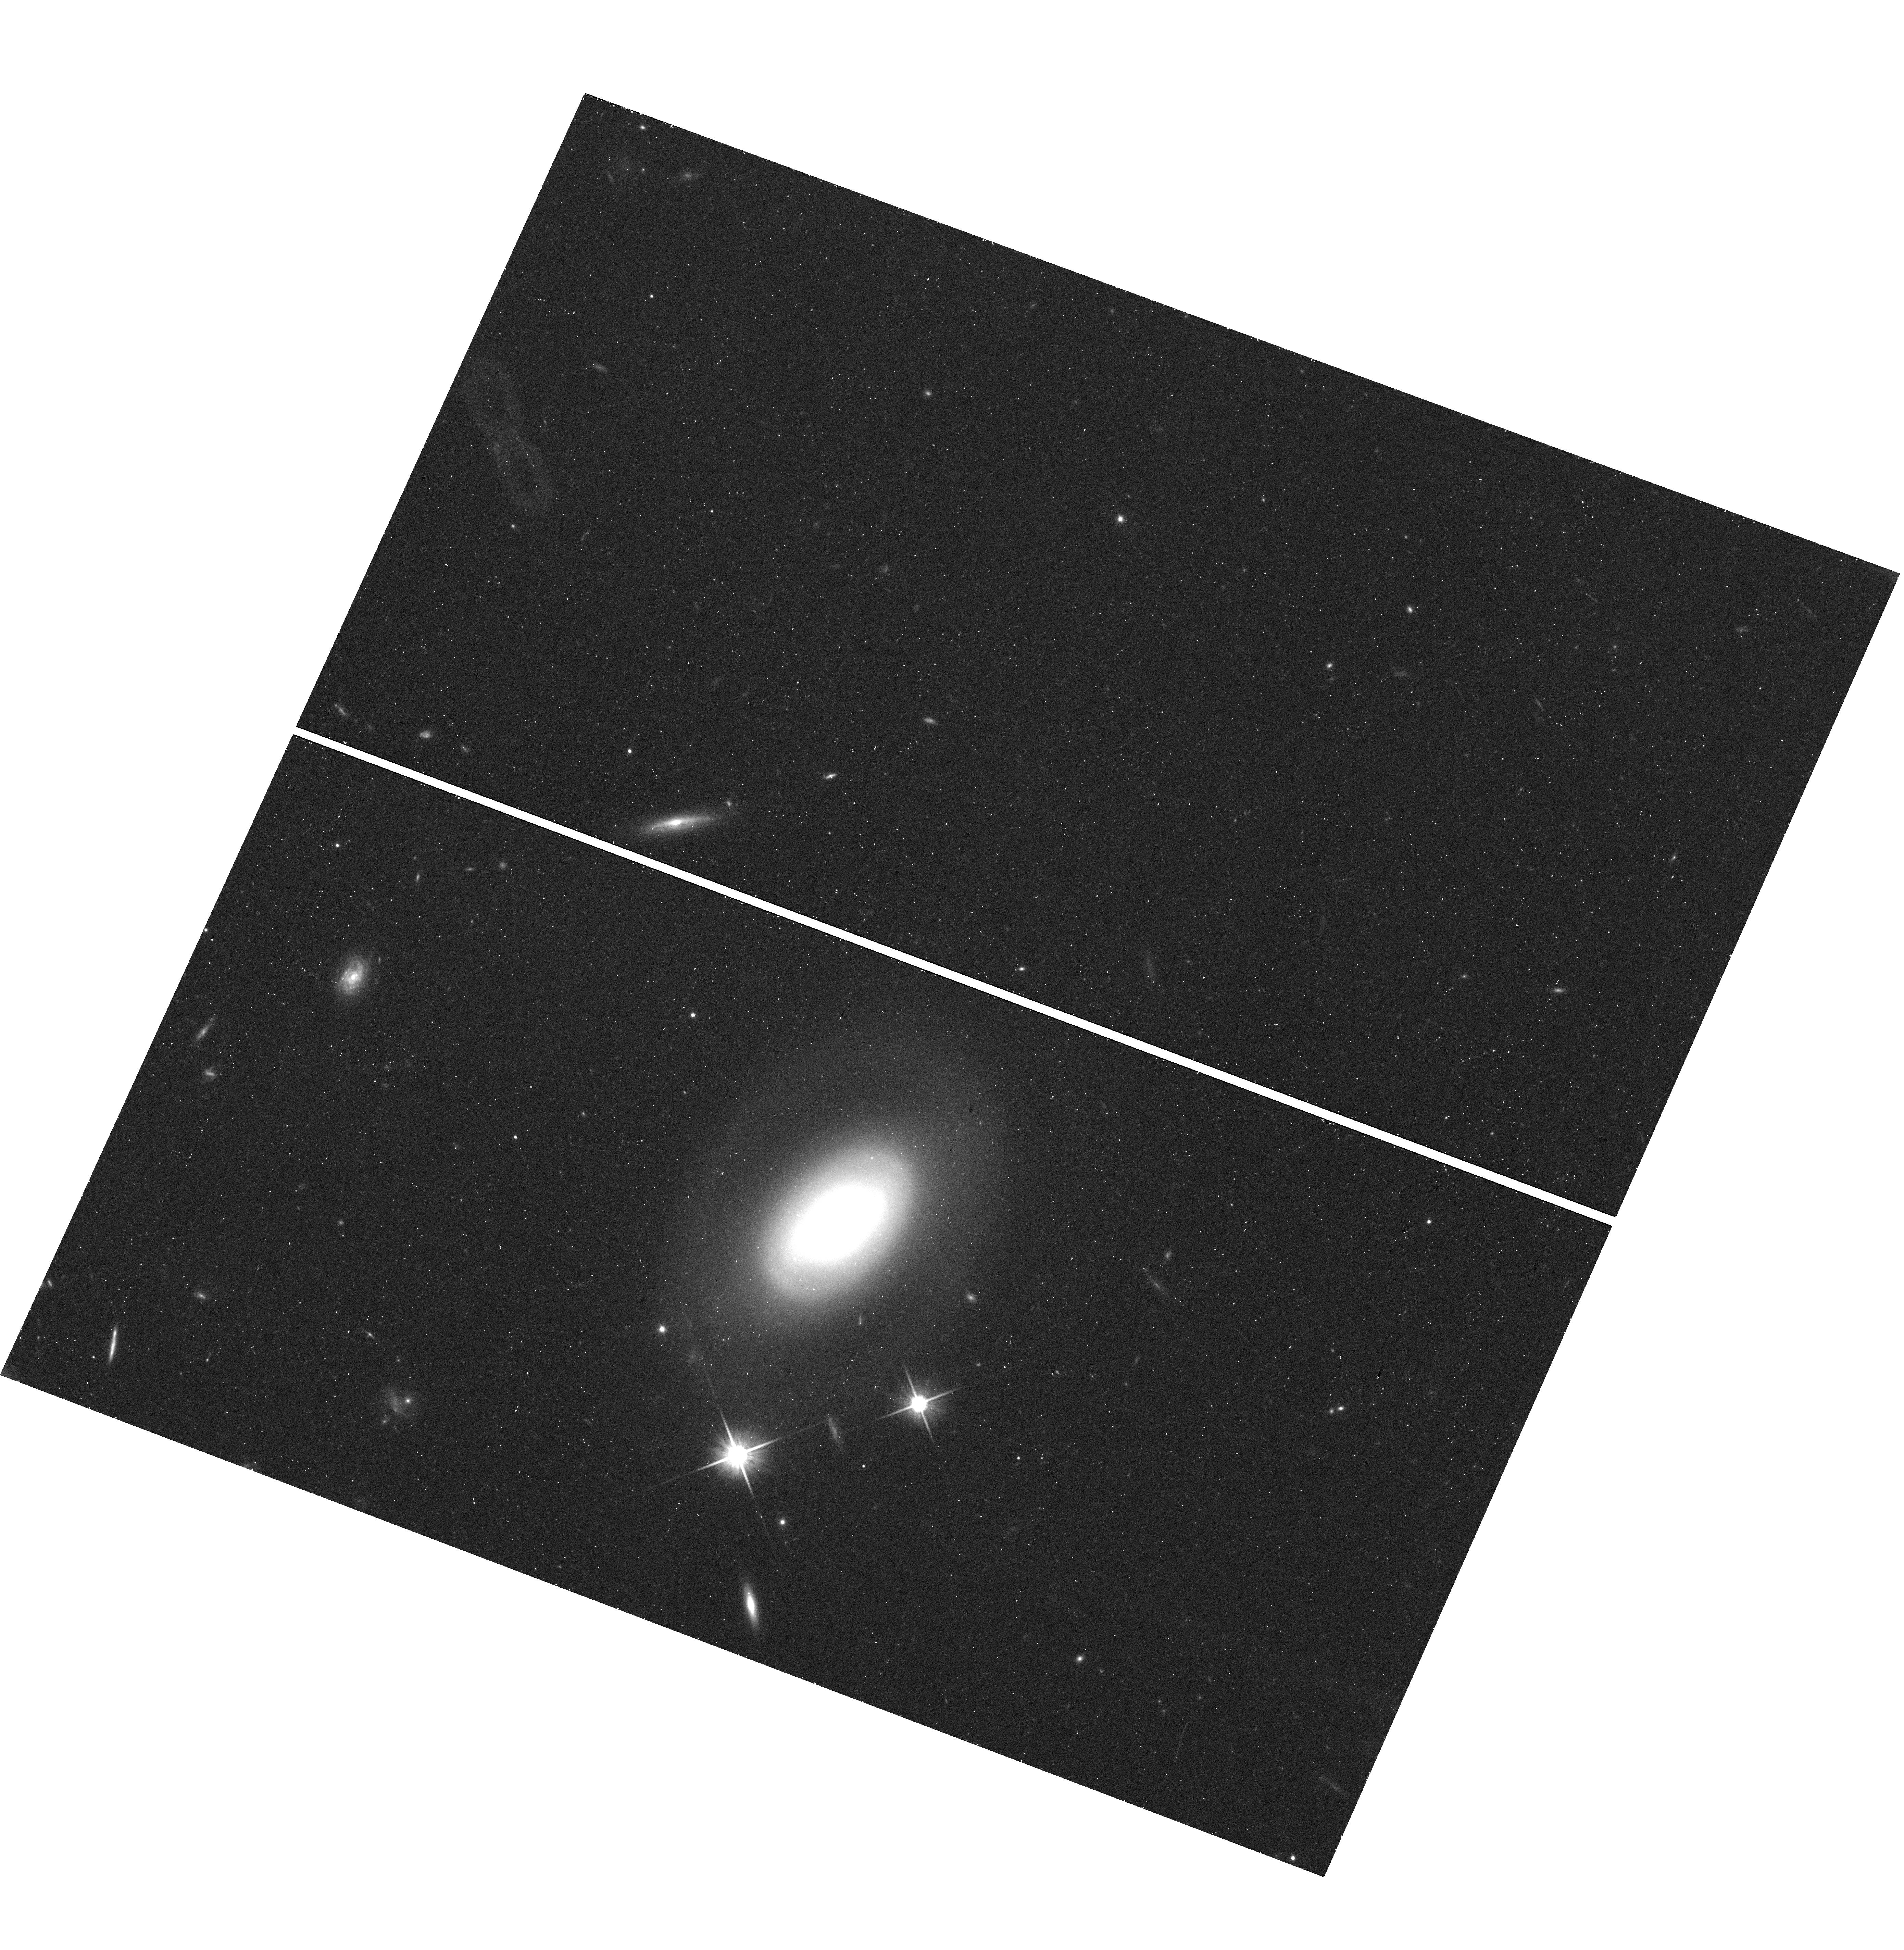
Target: SDSS-J113259.94+064258.4
Instrument: WFC3/UVIS
Filter: F600LP
Exposure: 17 min
Observation ID: hst_15170_33_wfc3_uvis_f600lp_idl833

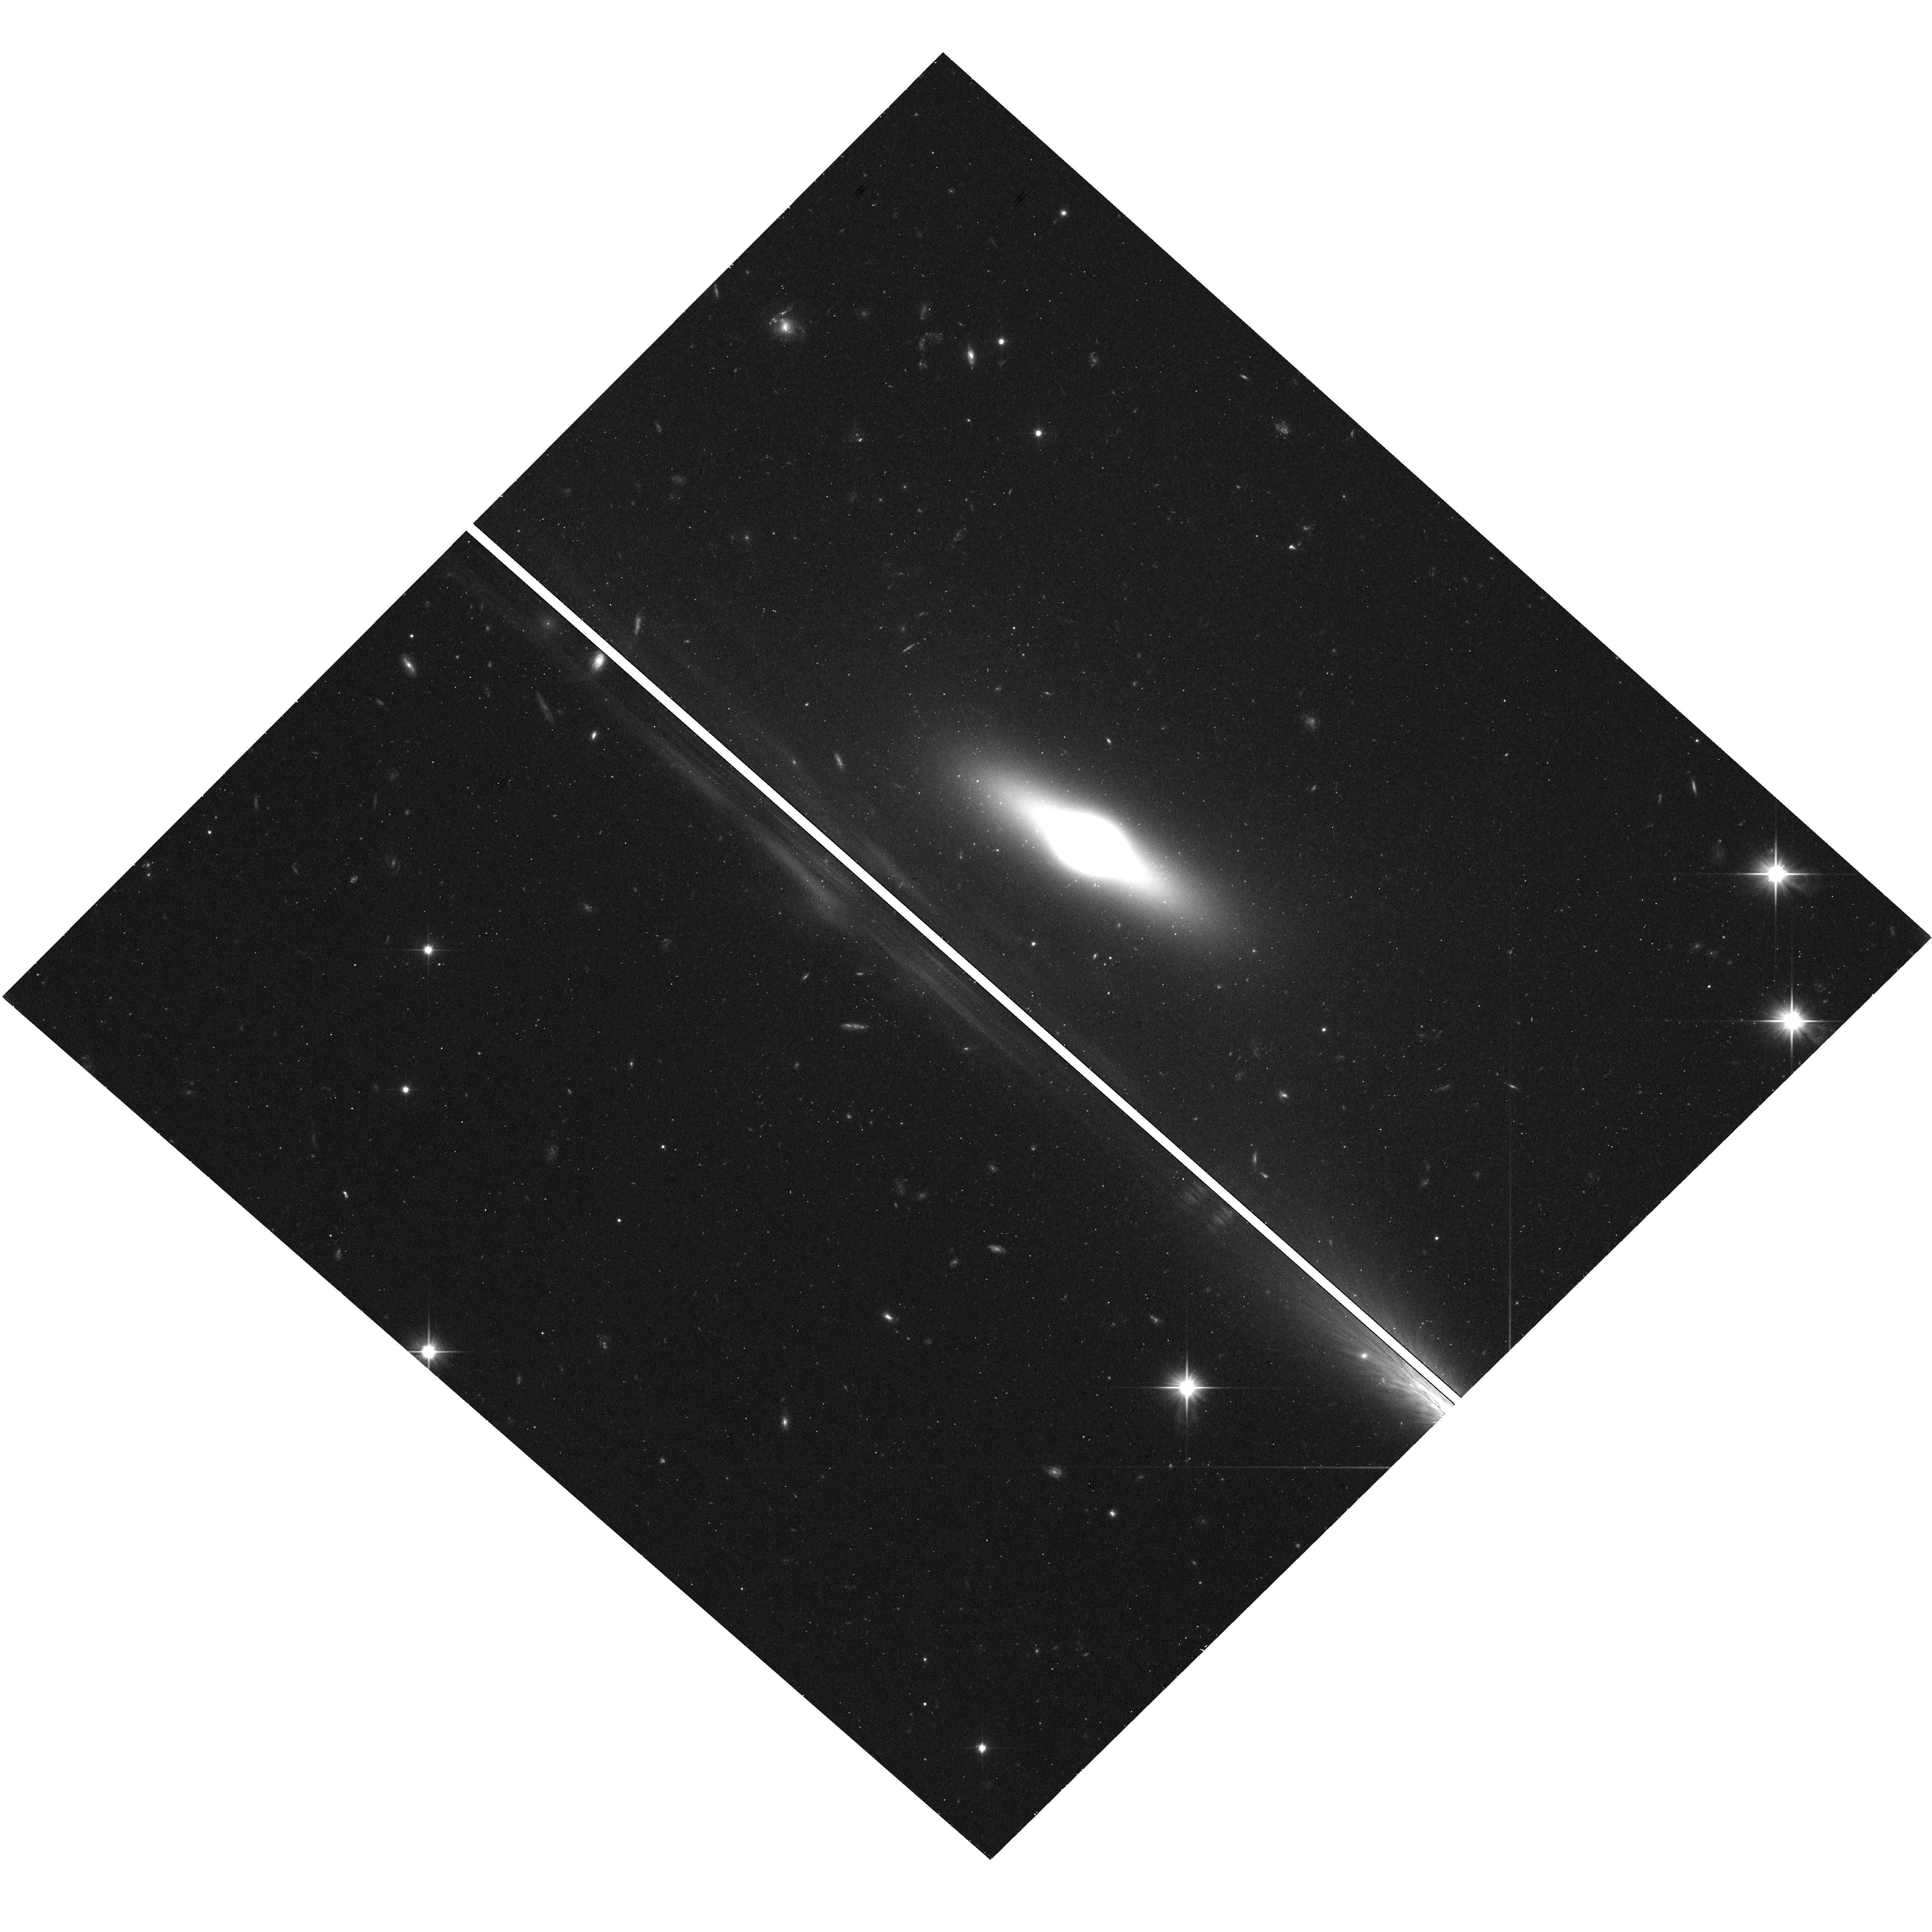
Target: SDSS-J132107.48+095817.8
Instrument: WFC3/UVIS
Filter: F350LP
Exposure: 17 min
Observation ID: hst_15170_60_wfc3_uvis_f350lp_idl860

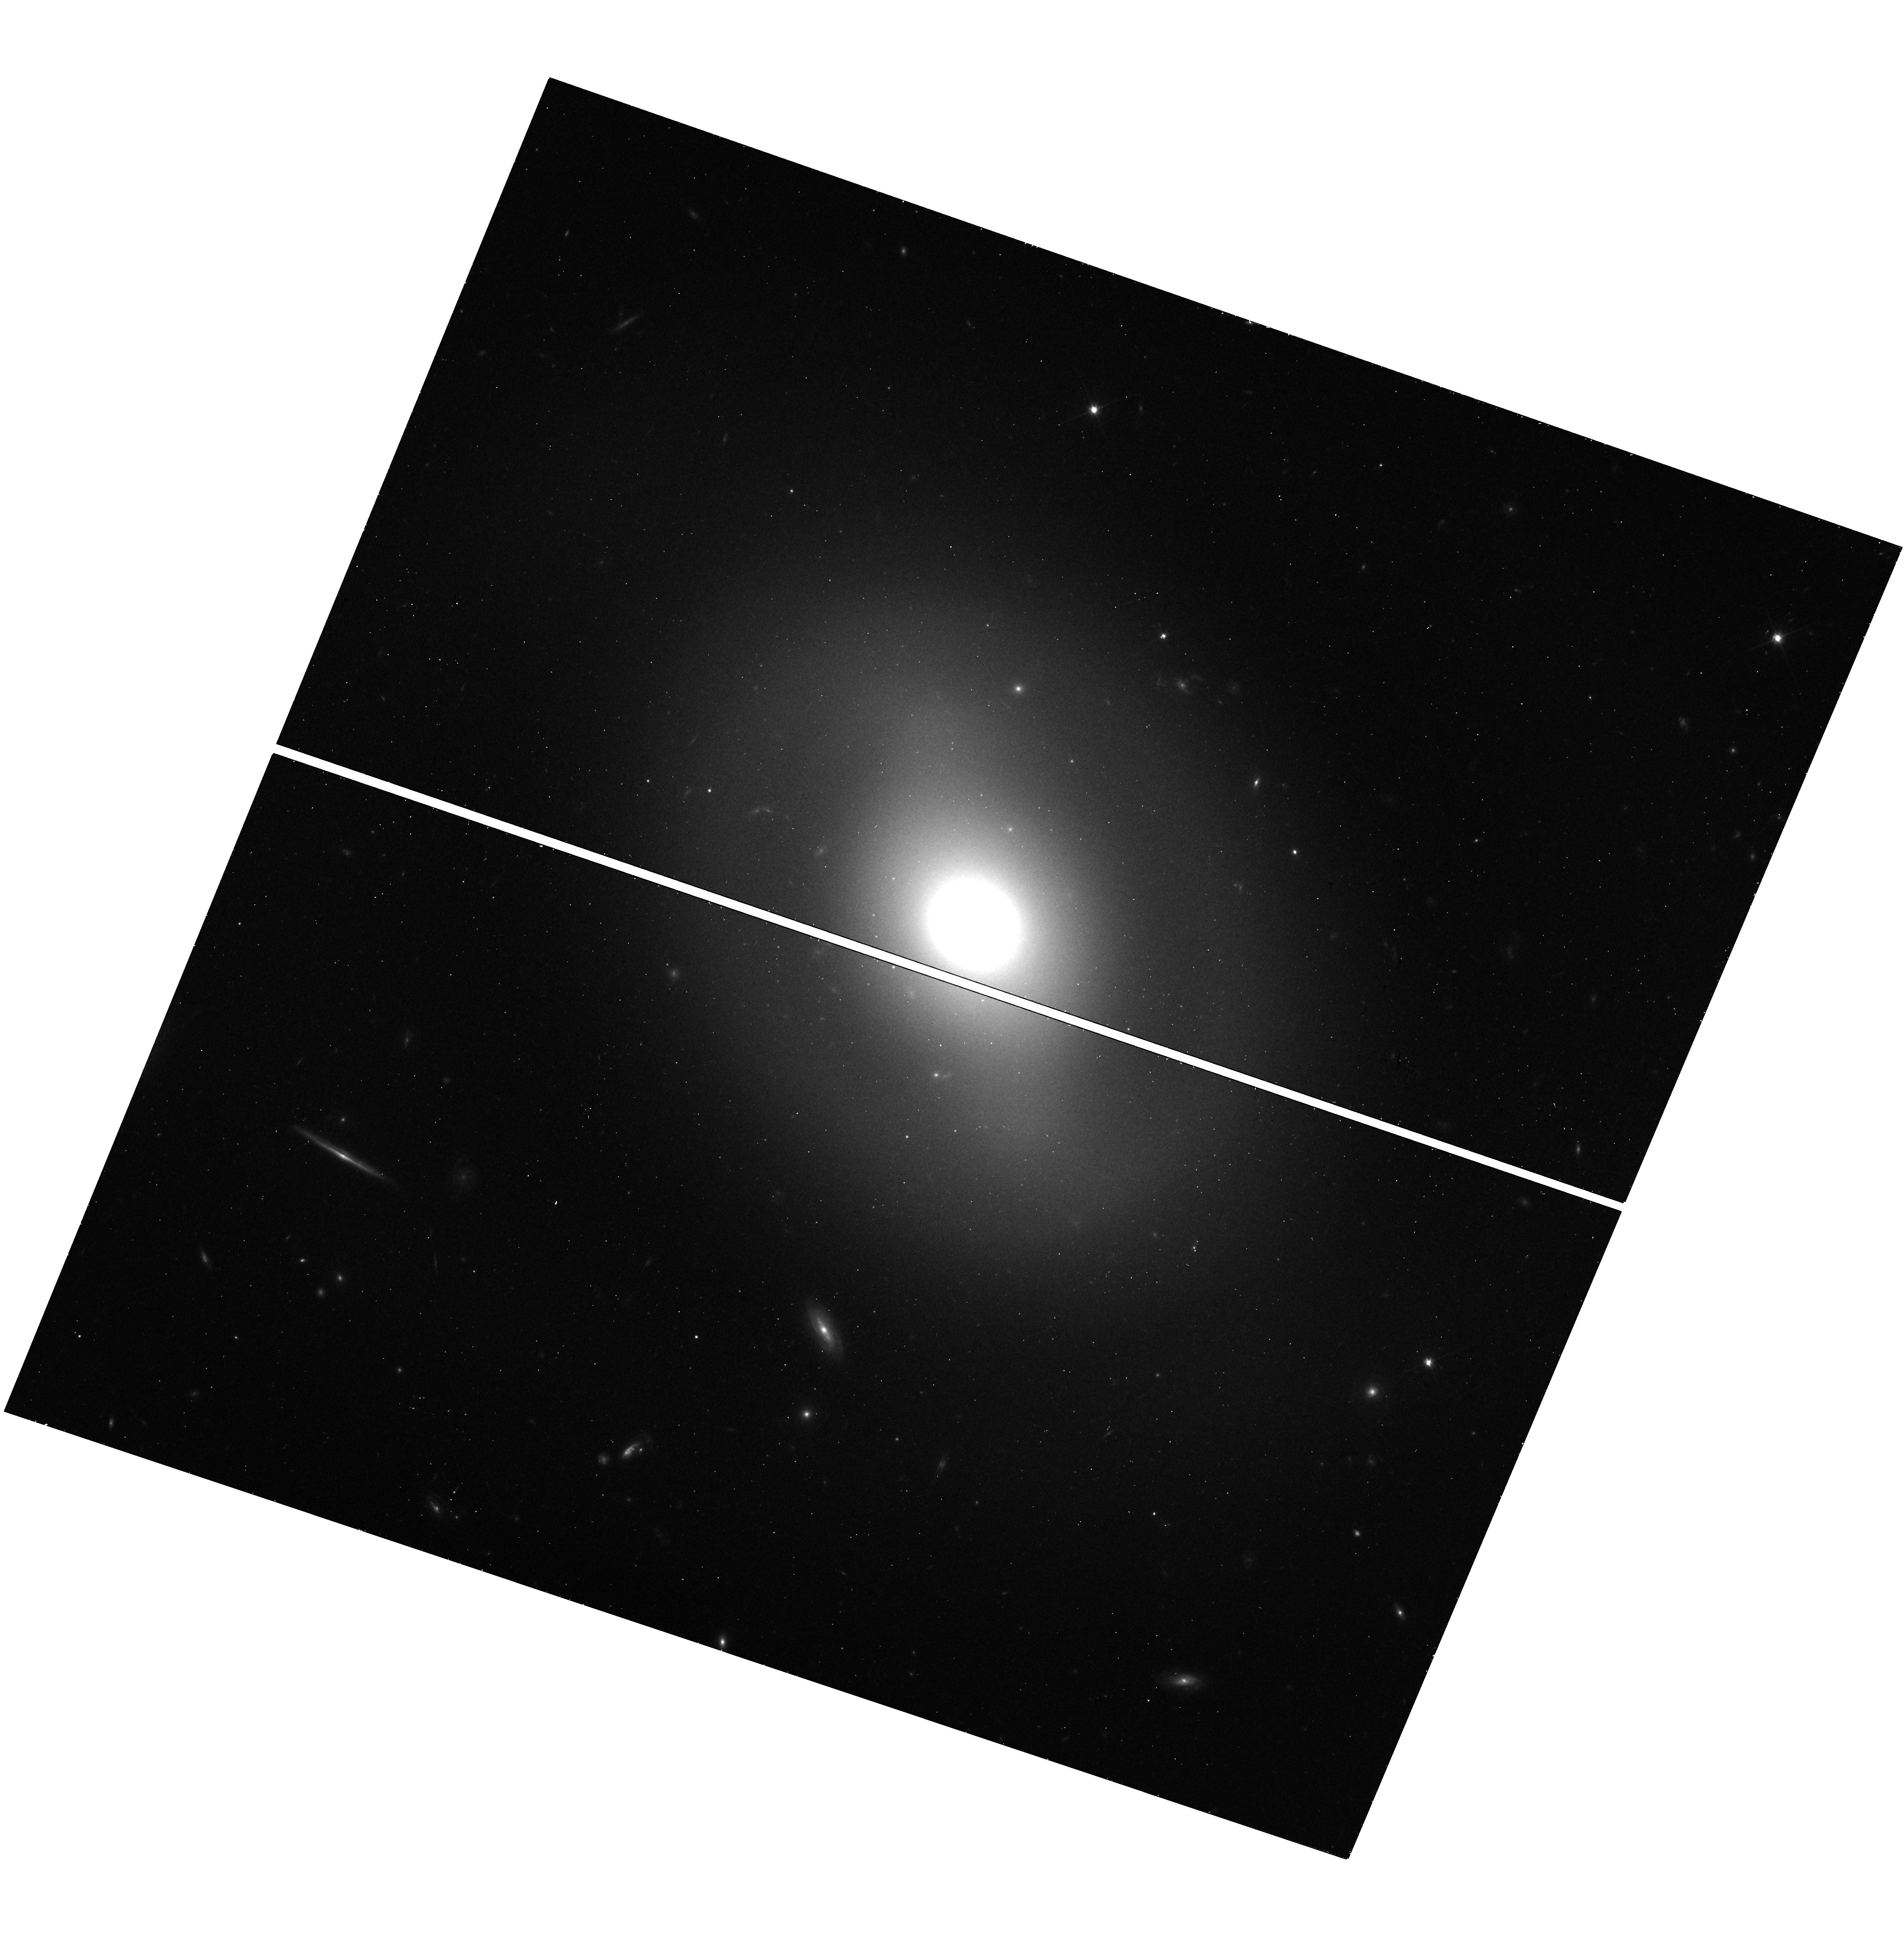
Target: SDSS-J121559.85+661351.0
Instrument: WFC3/UVIS
Filter: F600LP
Exposure: 17 min
Observation ID: hst_15170_02_wfc3_uvis_f600lp_idl802

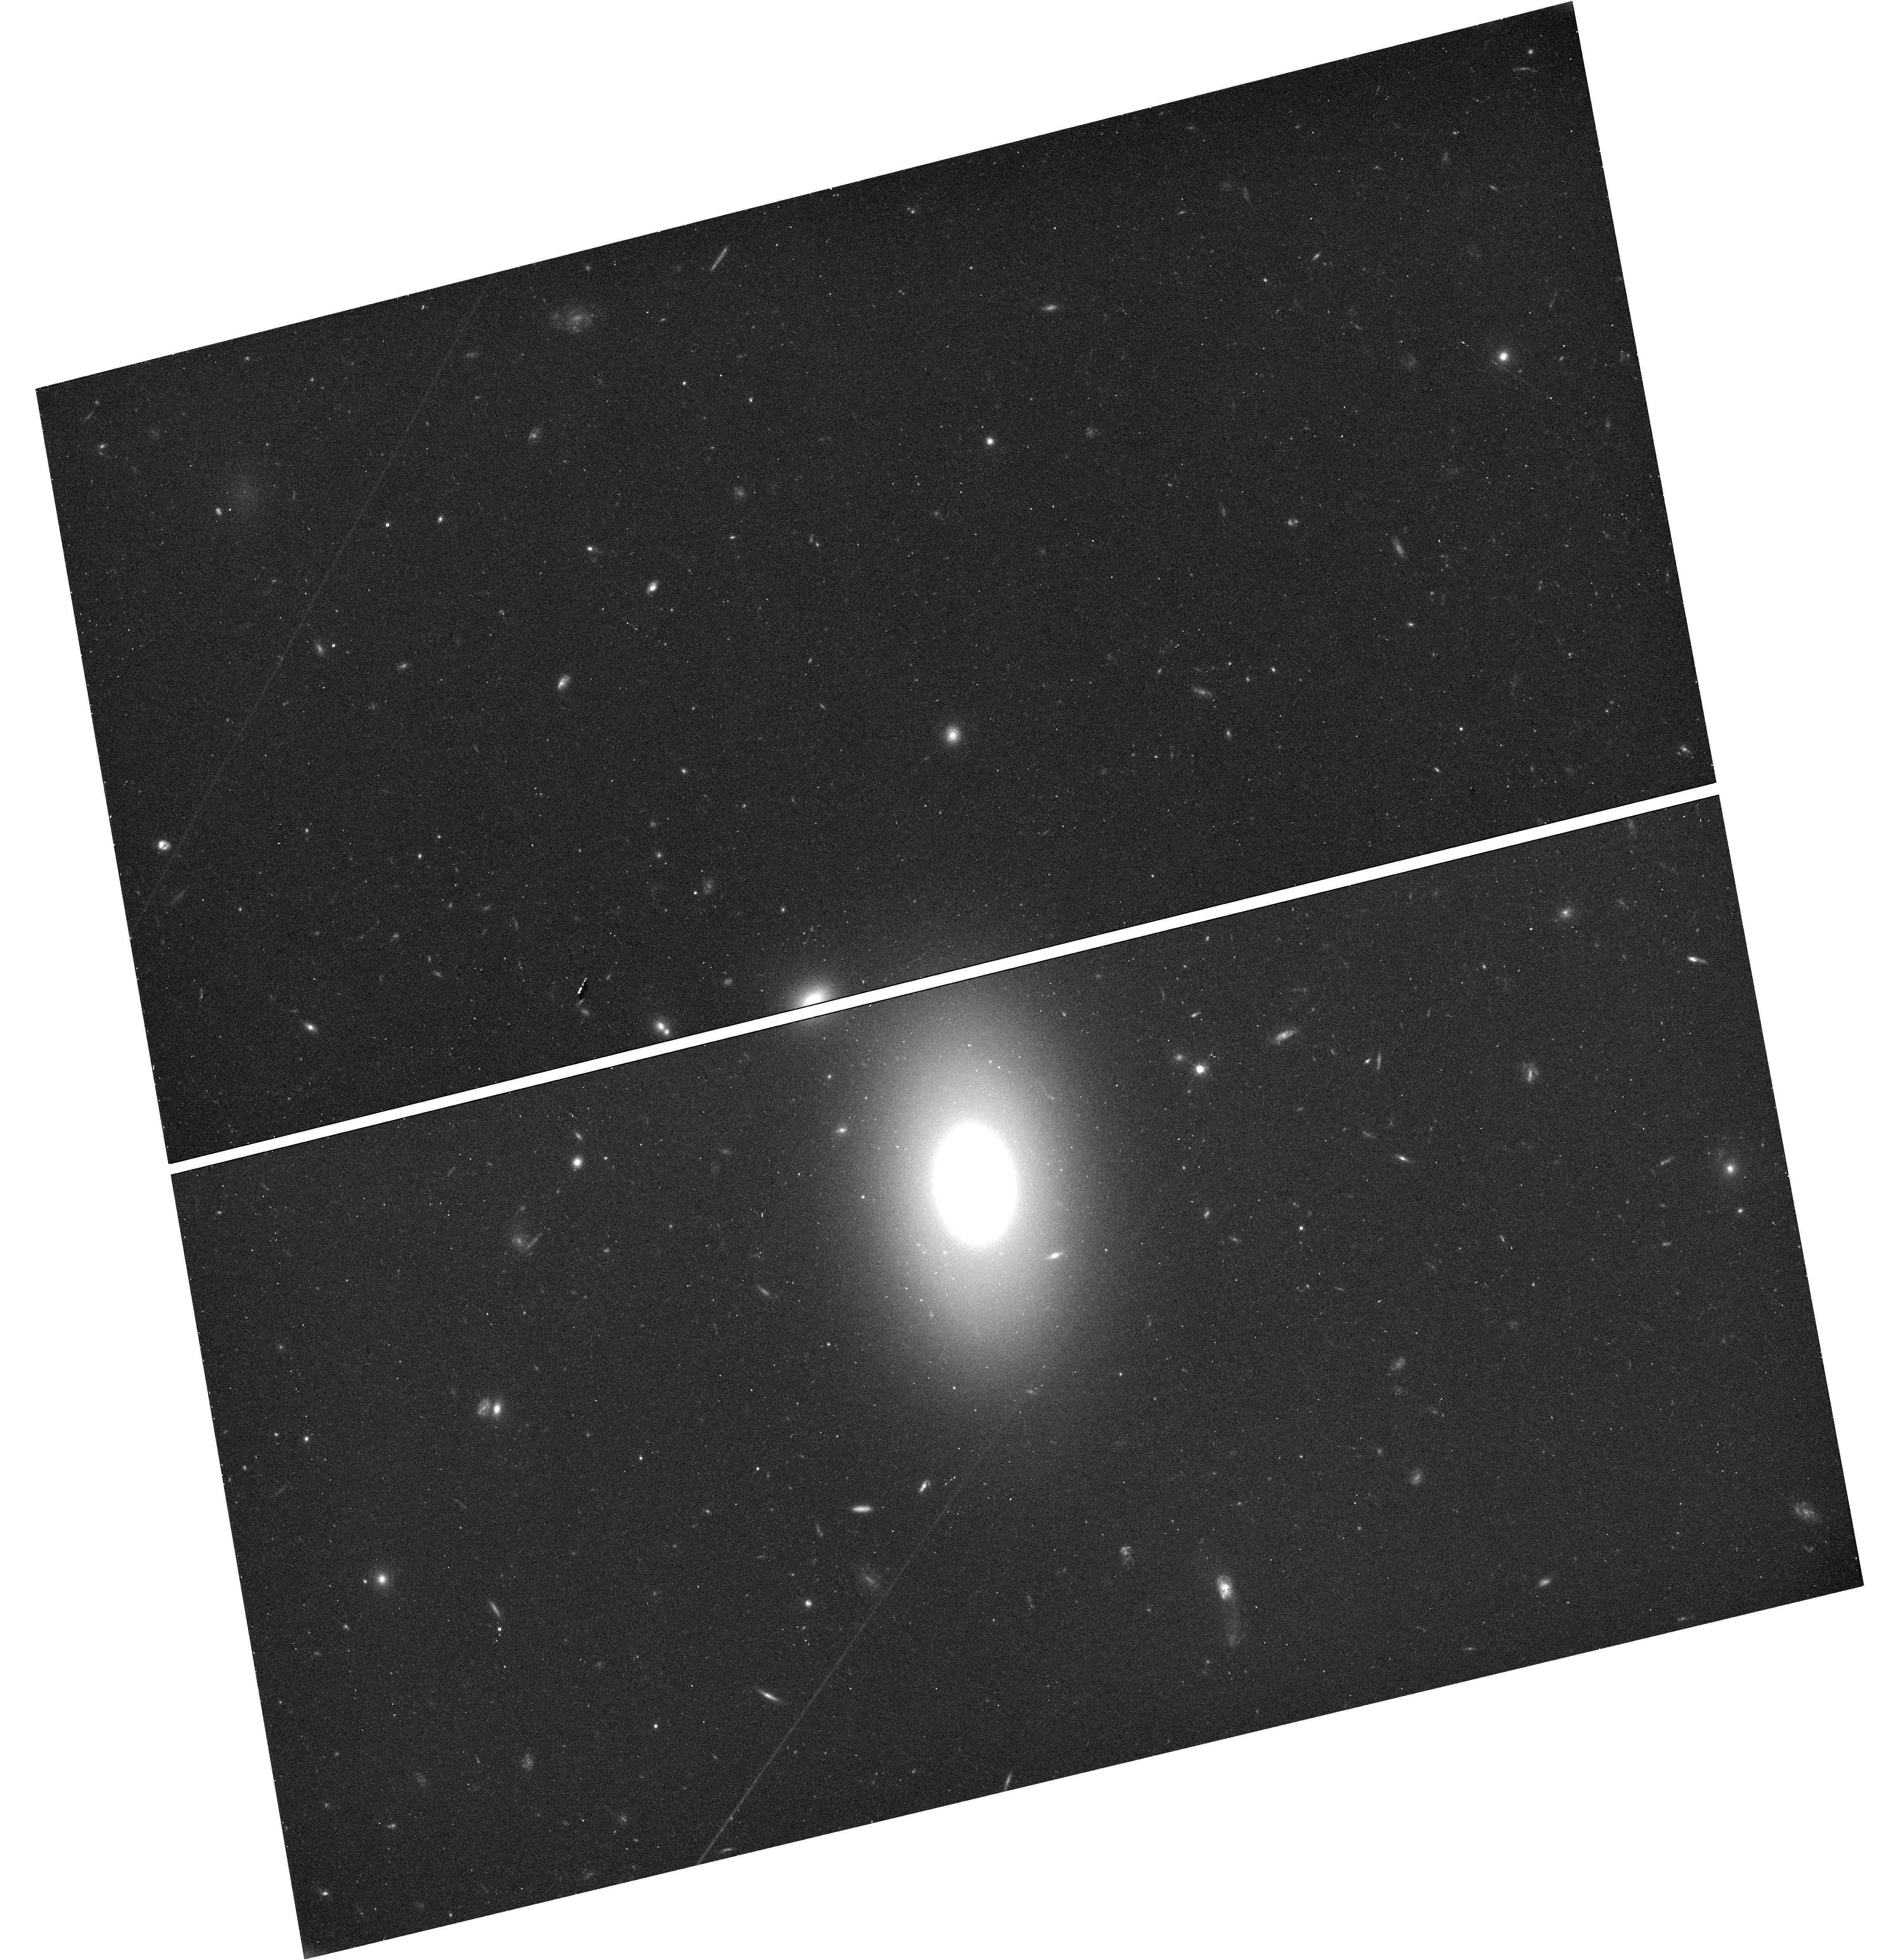
Target: SDSS-J101456.93+642146.9
Instrument: WFC3/UVIS
Filter: F350LP
Exposure: 17 min
Observation ID: hst_15170_71_wfc3_uvis_f350lp_idl871

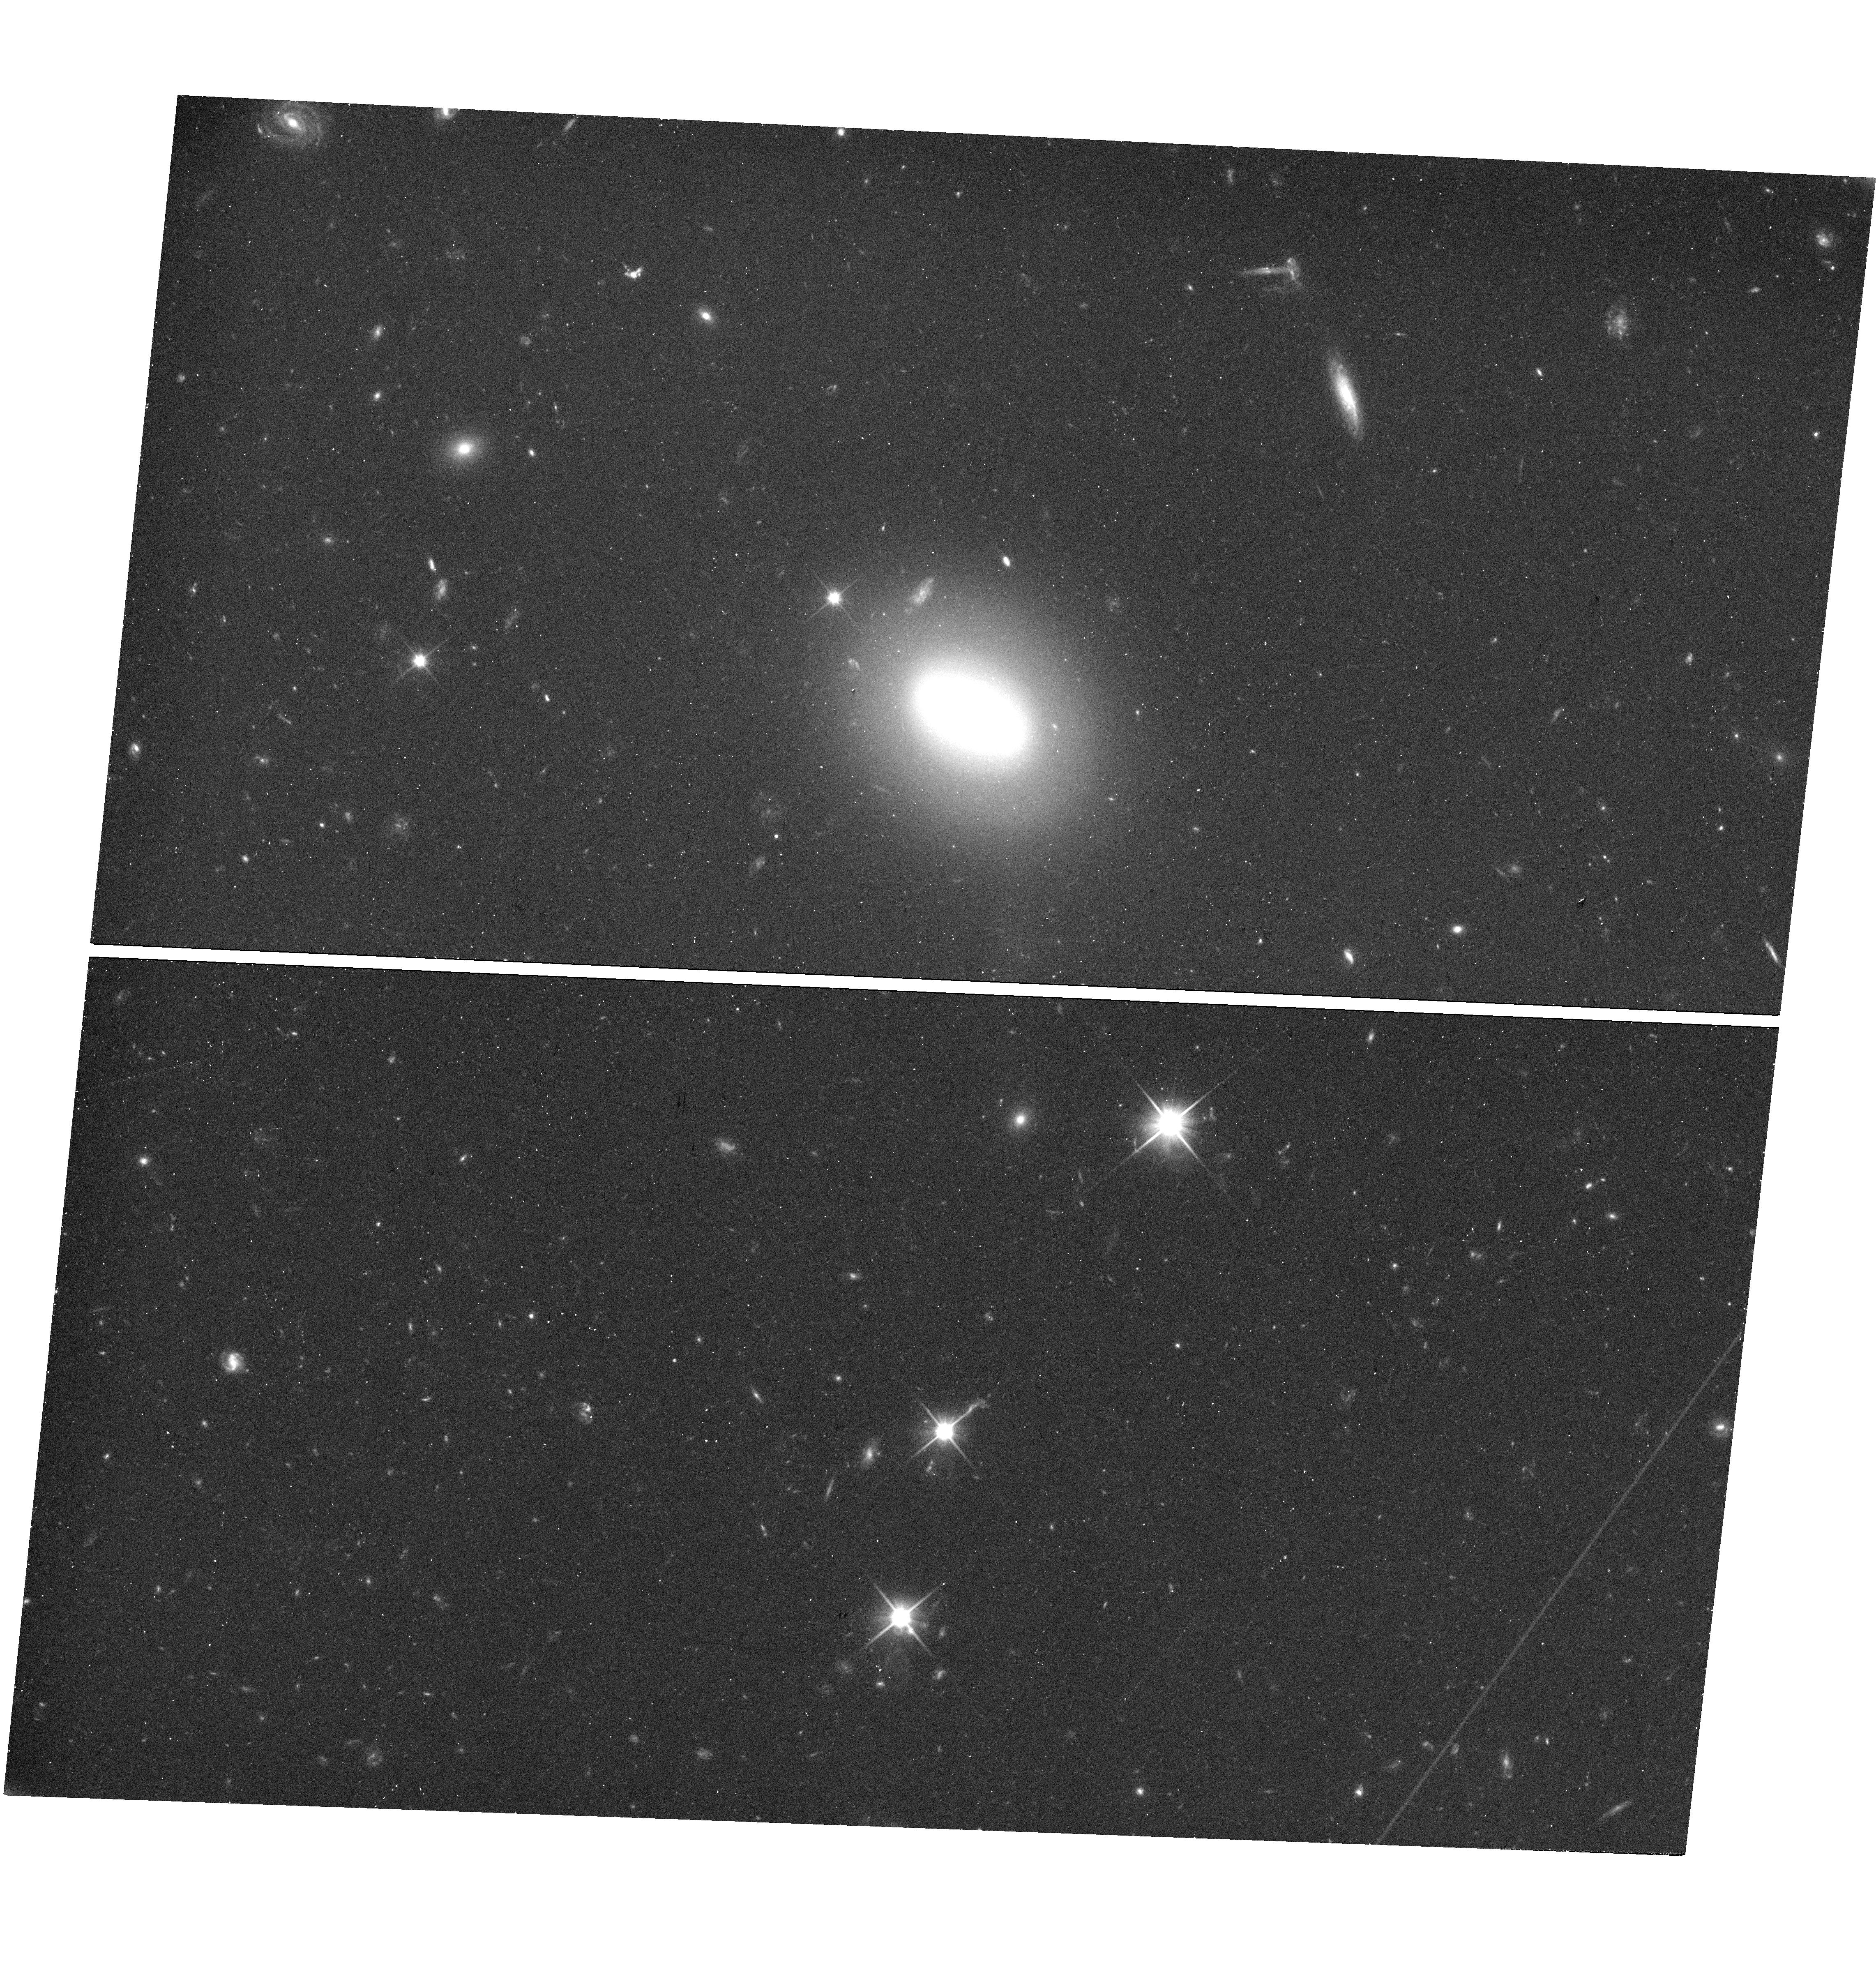
Target: SDSS-J092252.91+513243.7
Instrument: WFC3/UVIS
Filter: F350LP
Exposure: 17 min
Observation ID: hst_15170_65_wfc3_uvis_f350lp_idl865

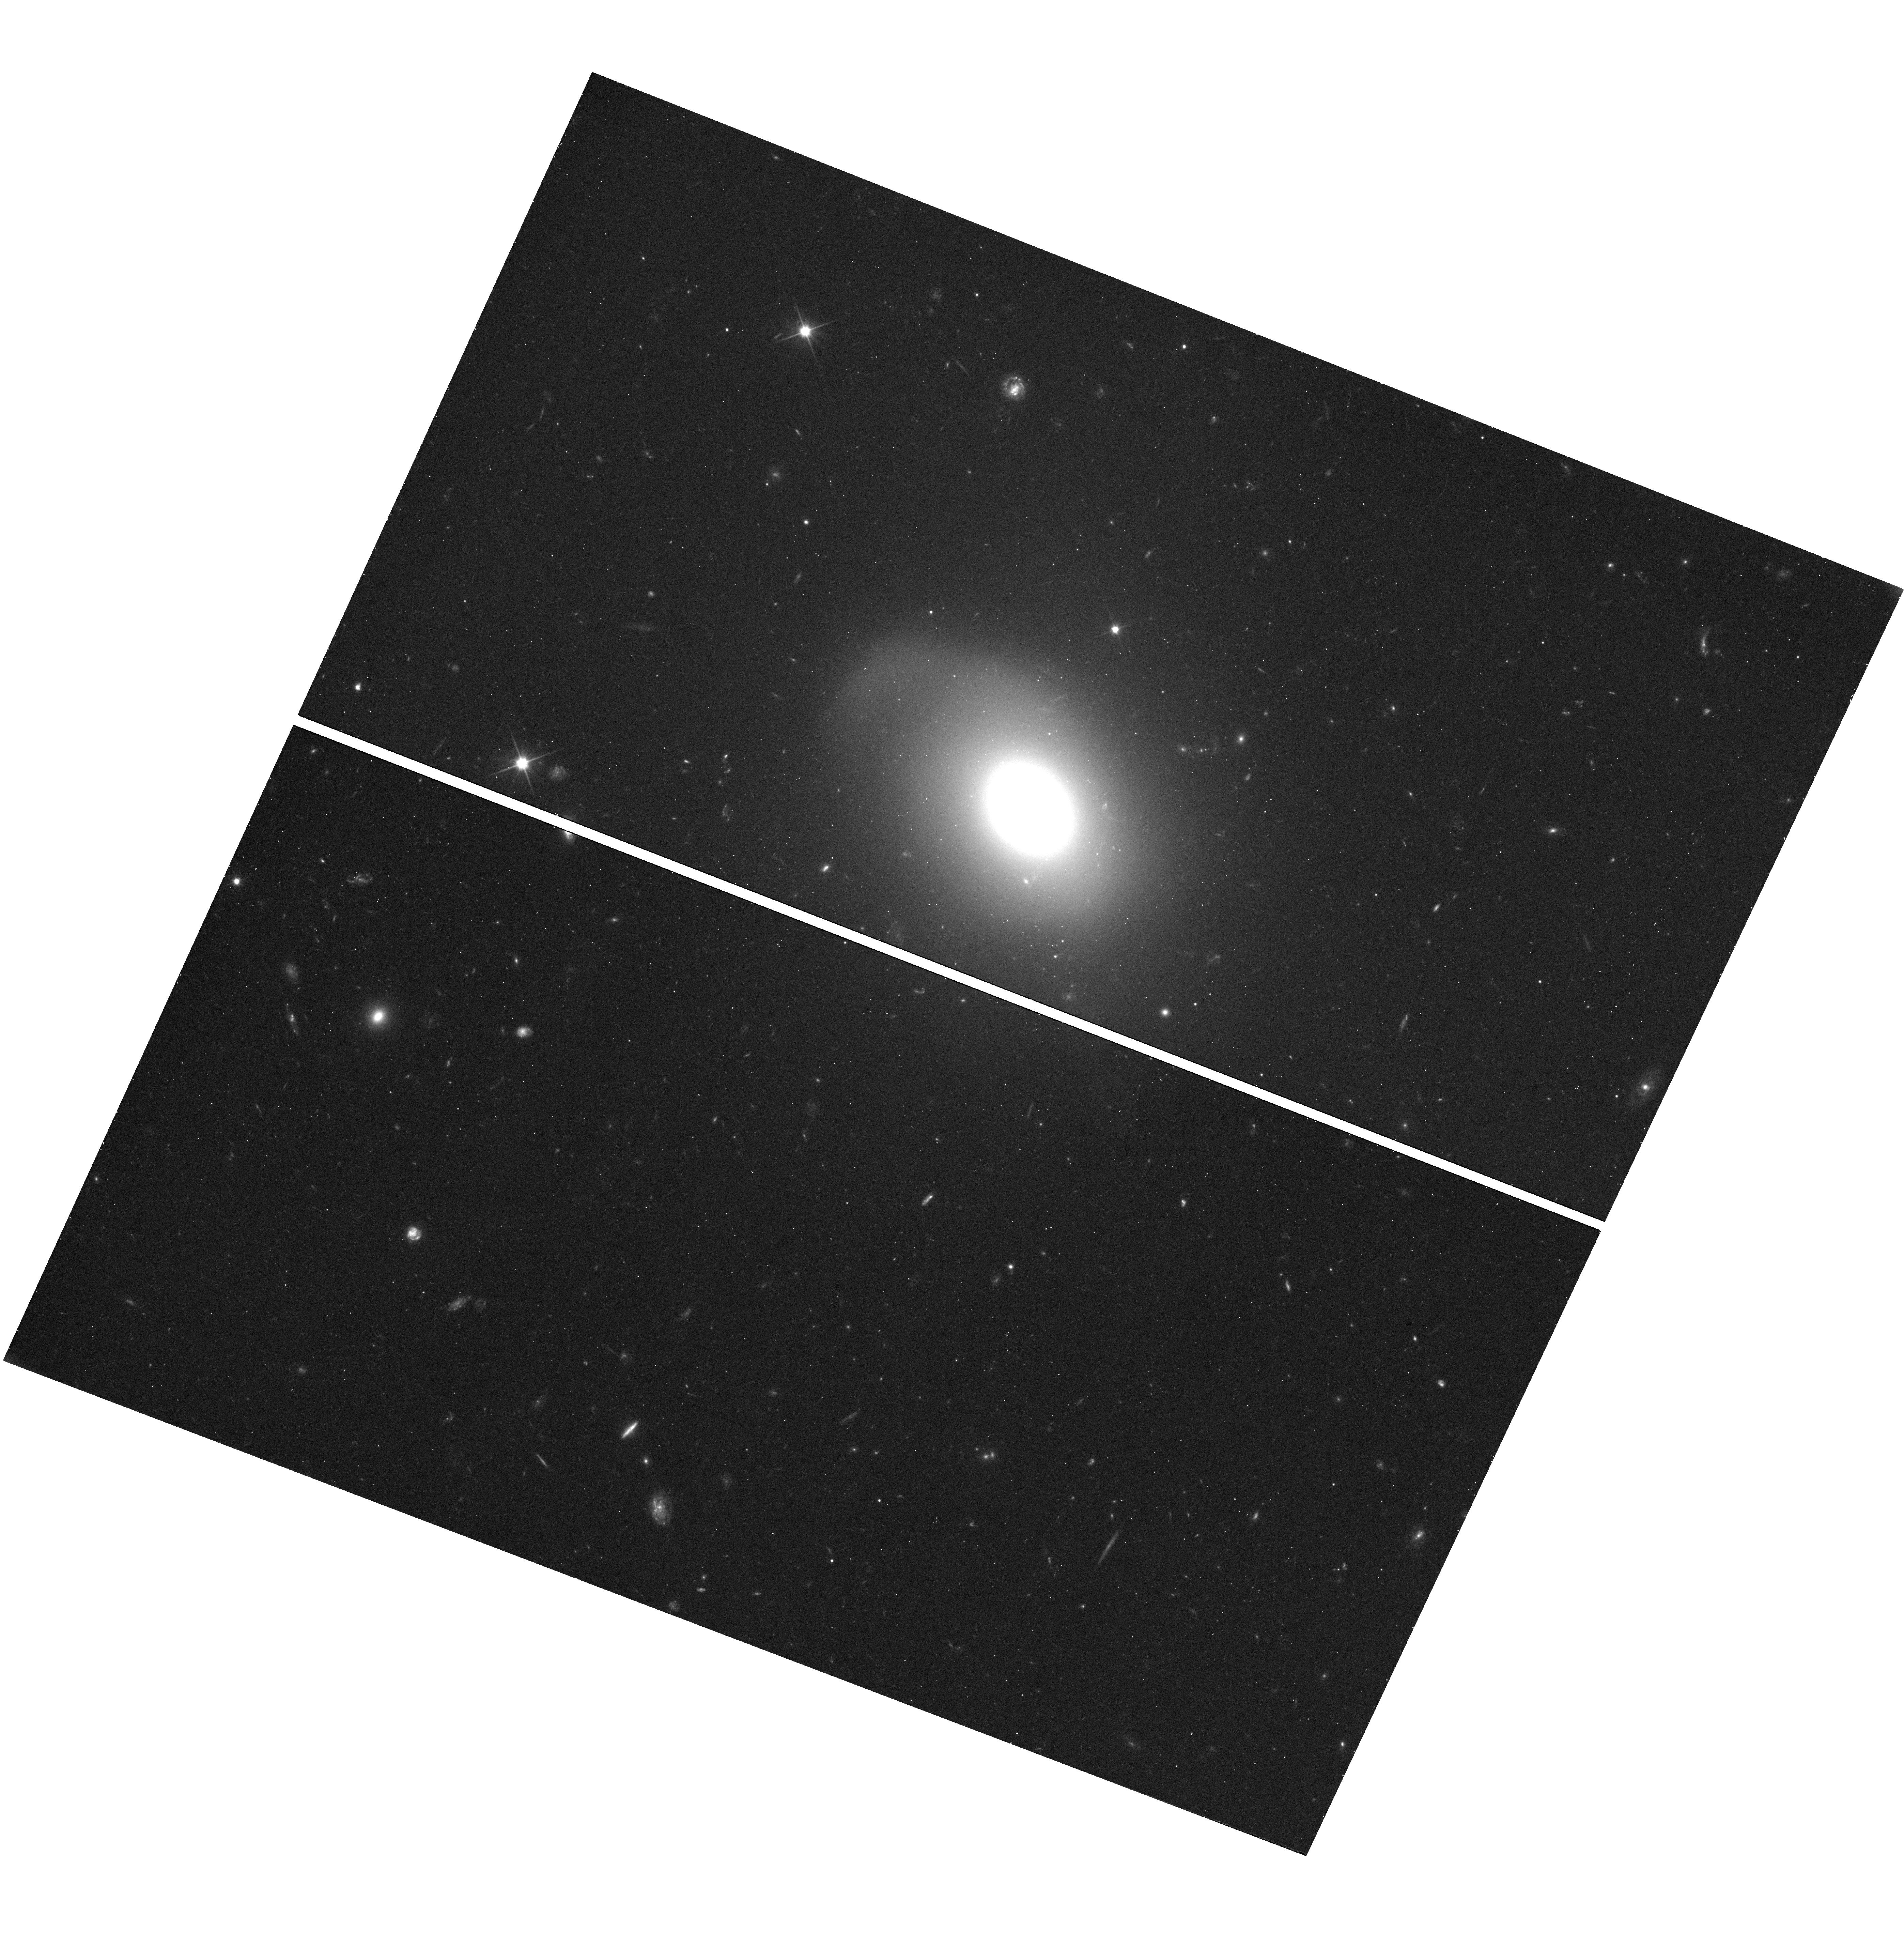
Target: SDSS-J113639.57+061730.8
Instrument: WFC3/UVIS
Filter: F350LP
Exposure: 17 min
Observation ID: hst_15170_43_wfc3_uvis_f350lp_idl843

Snapshot Survey of the Globular Cluster Populations of Isolated Early Type Galaxies (PI: Gregg, Michael D.)

We propose WFC3/UVIS snapshot observations of a sample of 75 isolated early type galaxies residing in cosmic voids or extremely low density regions. The primary aim is to use their globular cluster populations to reconstruct their evolutionary history, revealing if, how, and why void ellipticals differ from cluster ellipticals. The galaxies span a range of luminosities, providing a varied sample for comparison with the well-documented globular cluster populations in denser environments. This proposed WFC3 study of isolated early type galaxies breaks new ground by targeting a sample which has thus far received little attention, and, significantly, this will be the first such study with HST. Characterizing early type galaxies in voids and their GC systems promises to increase our understanding of galaxy formation and evolution of galaxies in general because isolated objects are the best approximation to a control sample that we have for understanding the influence of environment on formation and evolution. Whether these isolated objects turn out to be identical to or distinct from counterparts in other regions of the Universe, they will supply insight into the formation and evolution of all galaxies. Parallel ACS imaging will help to characterize the near field environments of the sample.